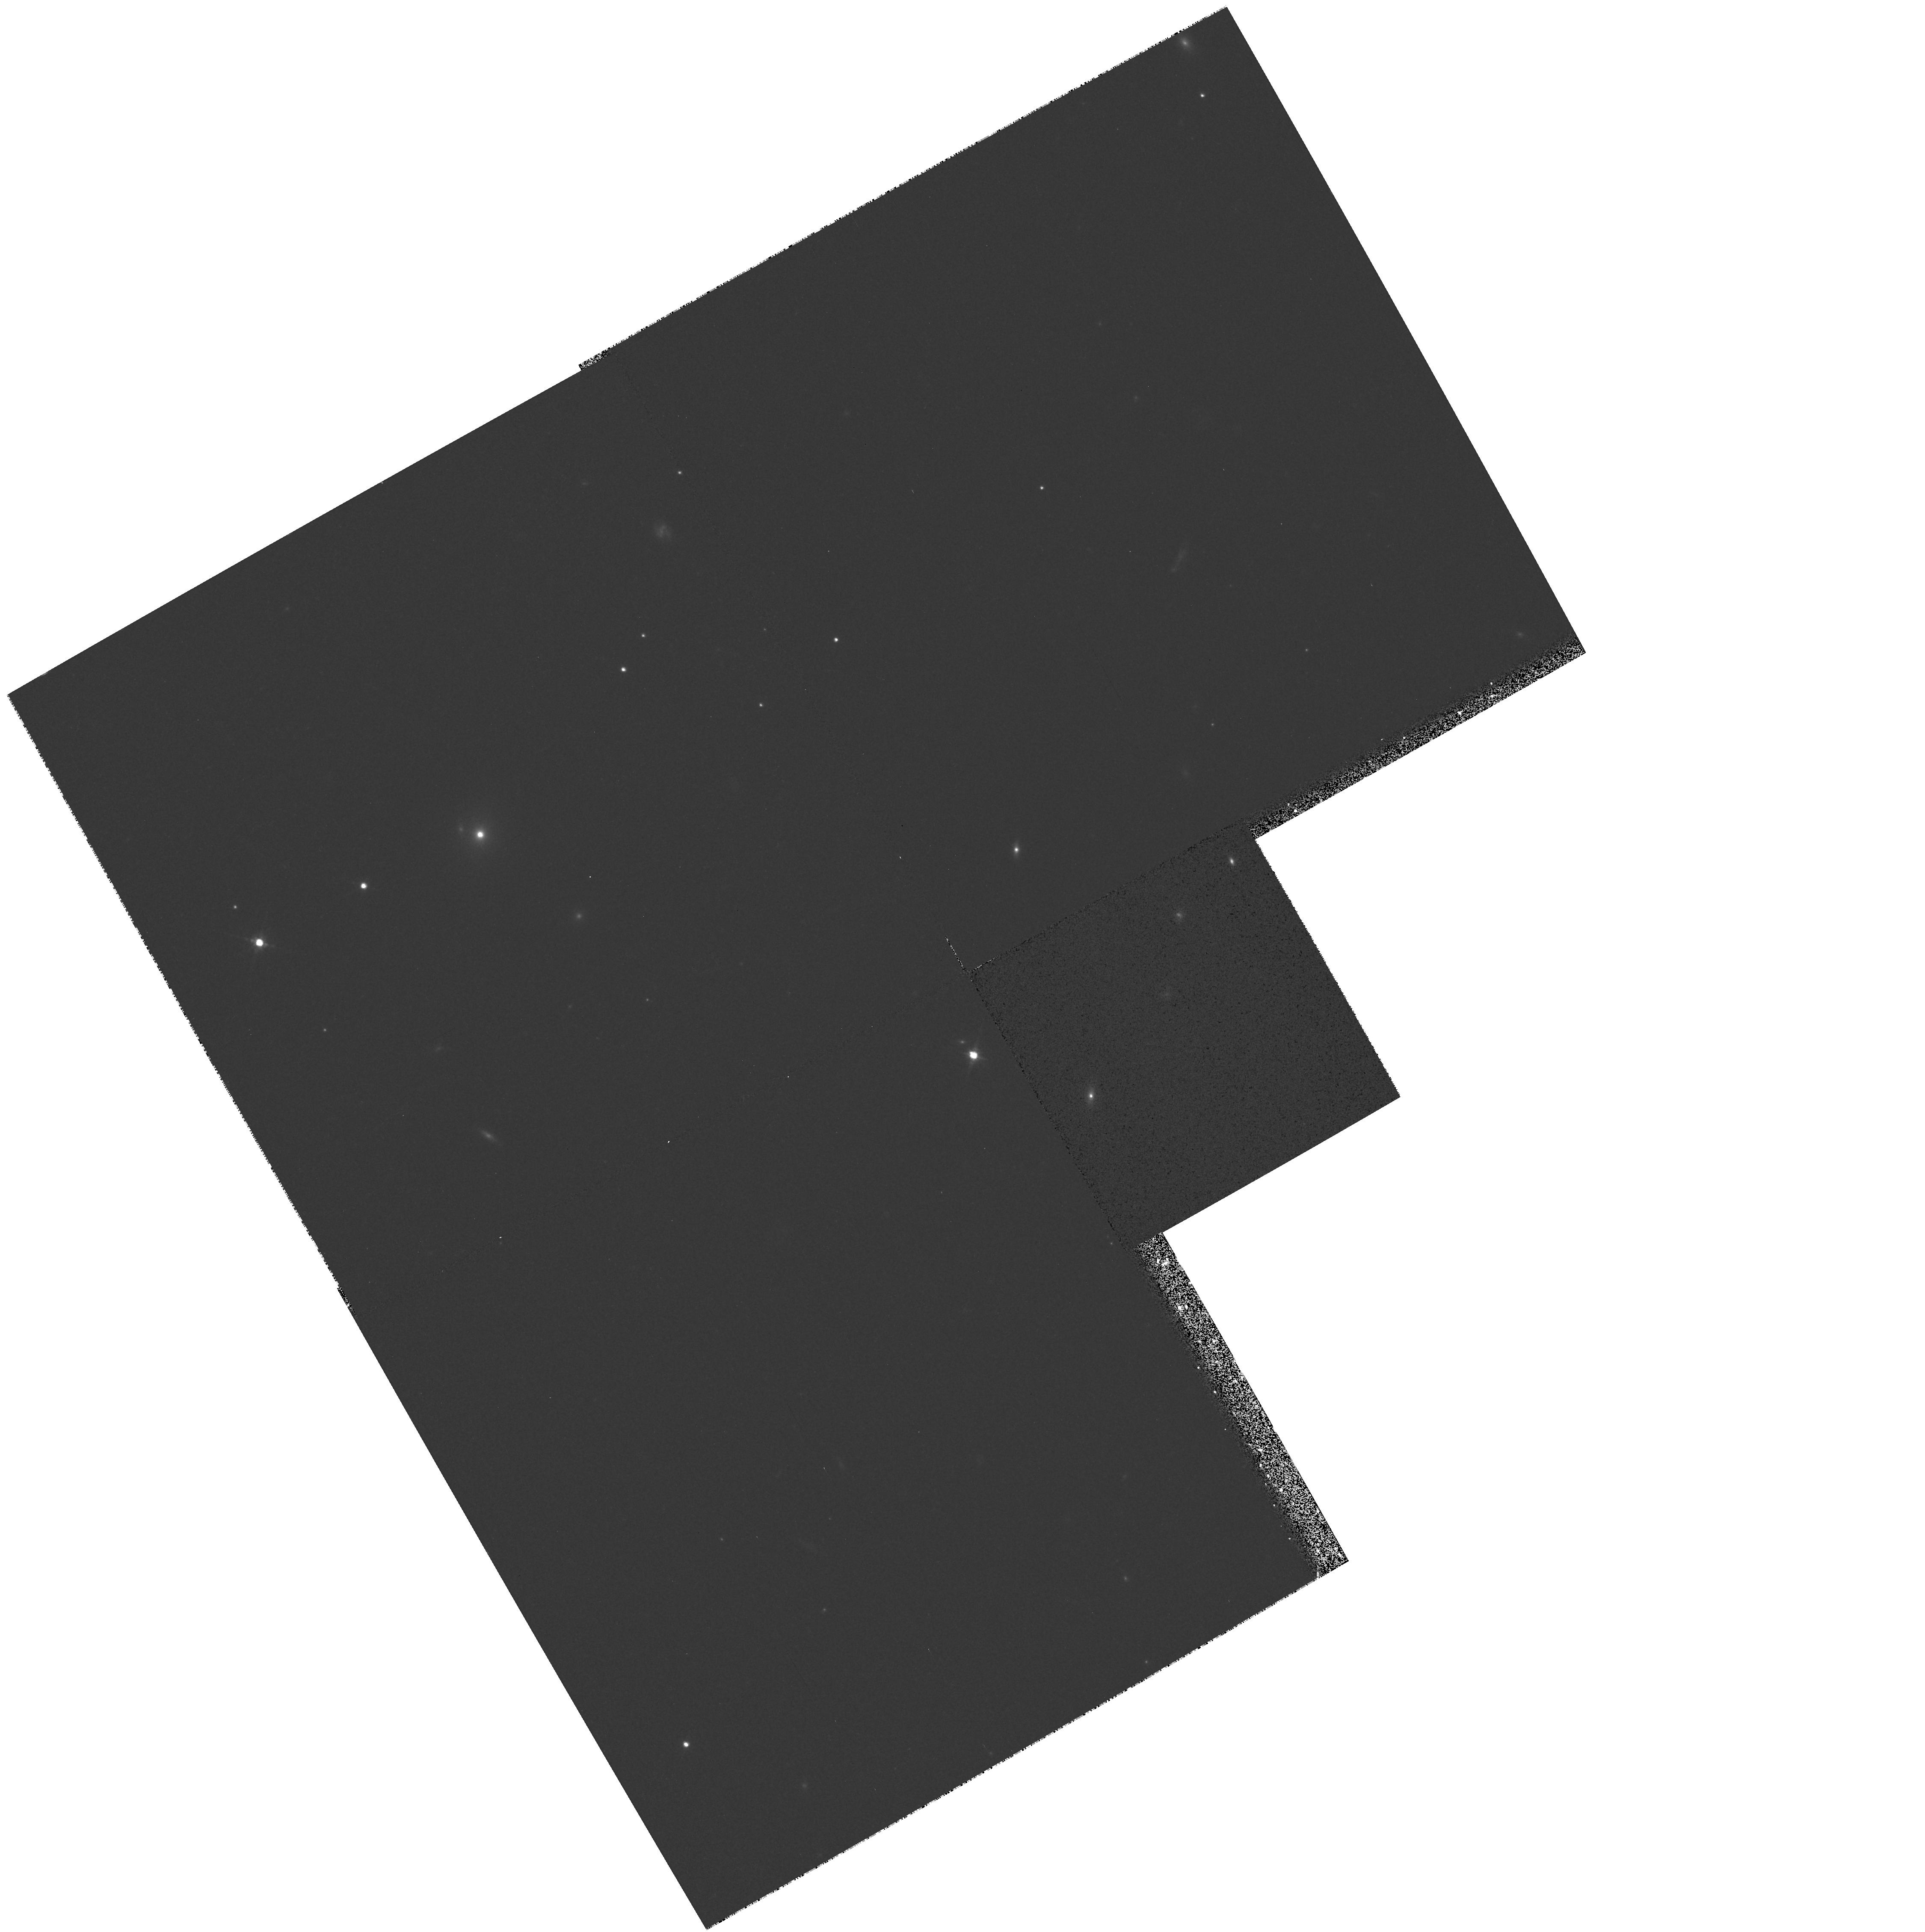
Target: MS0317.0+1834
Instrument: WFPC2/PC
Filter: F702W
Exposure: 8 min
Observation ID: hst_6363_13_wfpc2_pc_f702w_u33j13

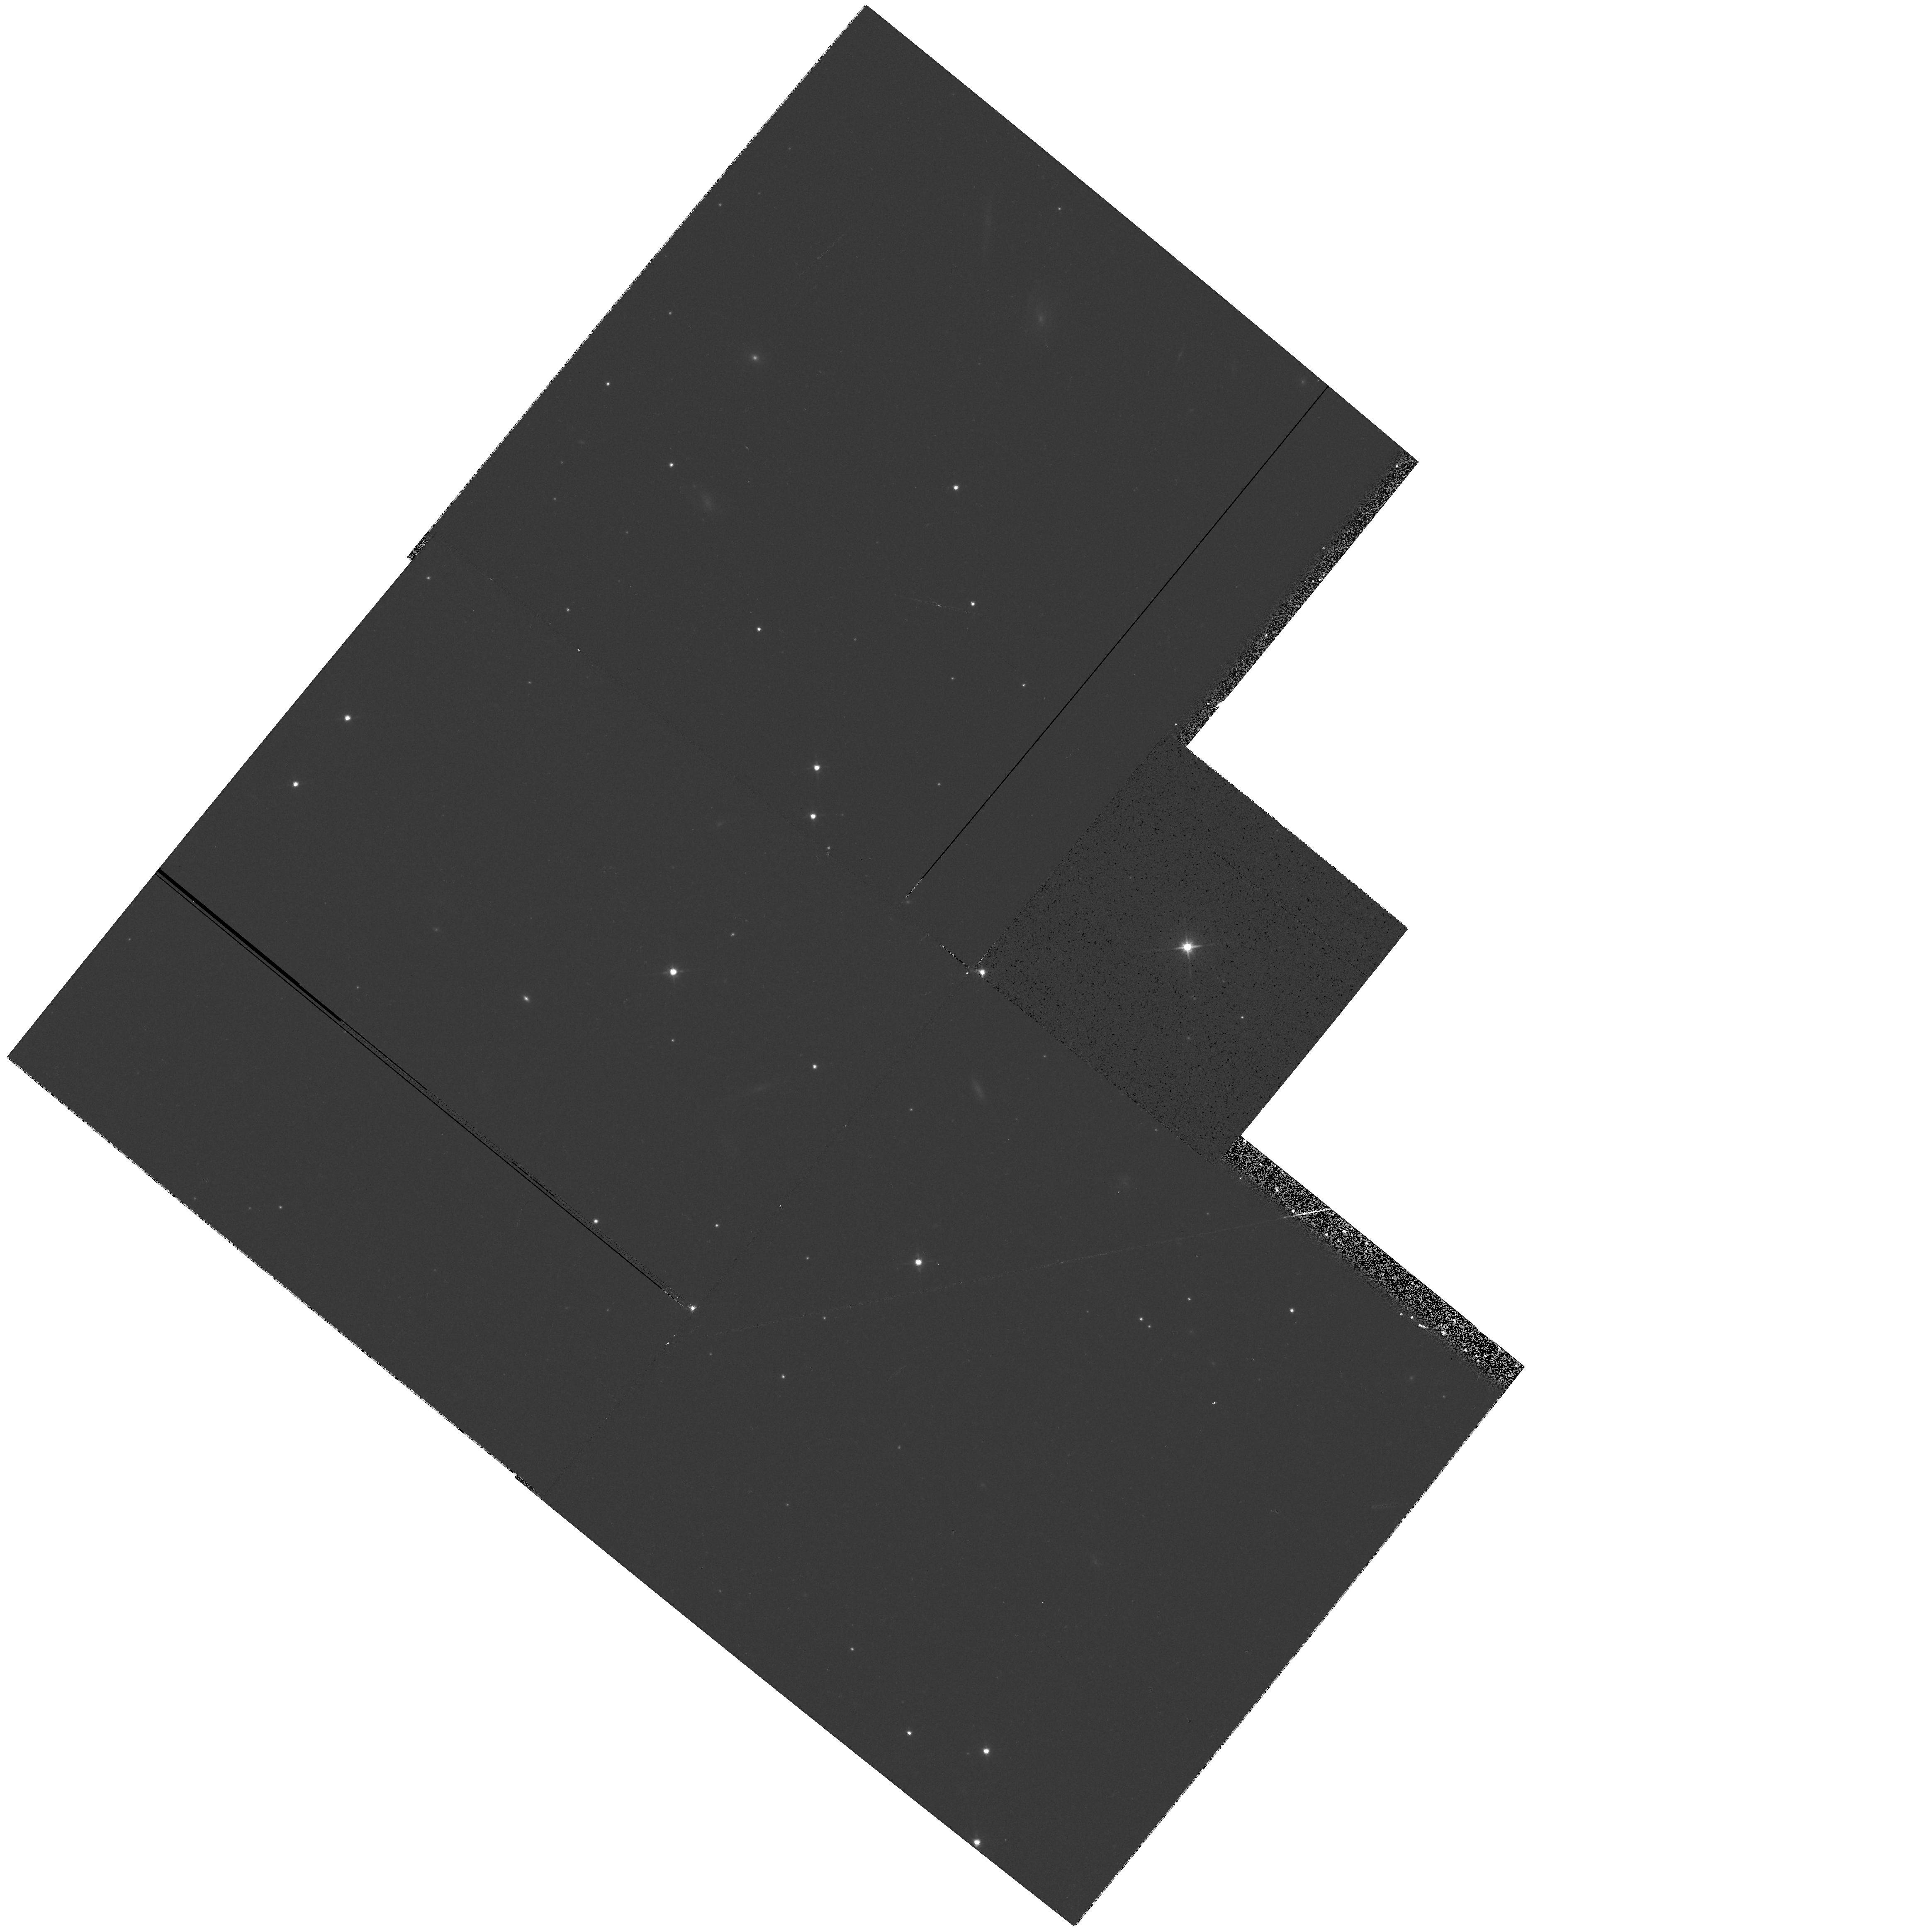
Target: 1ES0647+250
Instrument: WFPC2/PC
Filter: F702W
Exposure: 6 min
Observation ID: hst_6363_30_wfpc2_pc_f702w_u33j30

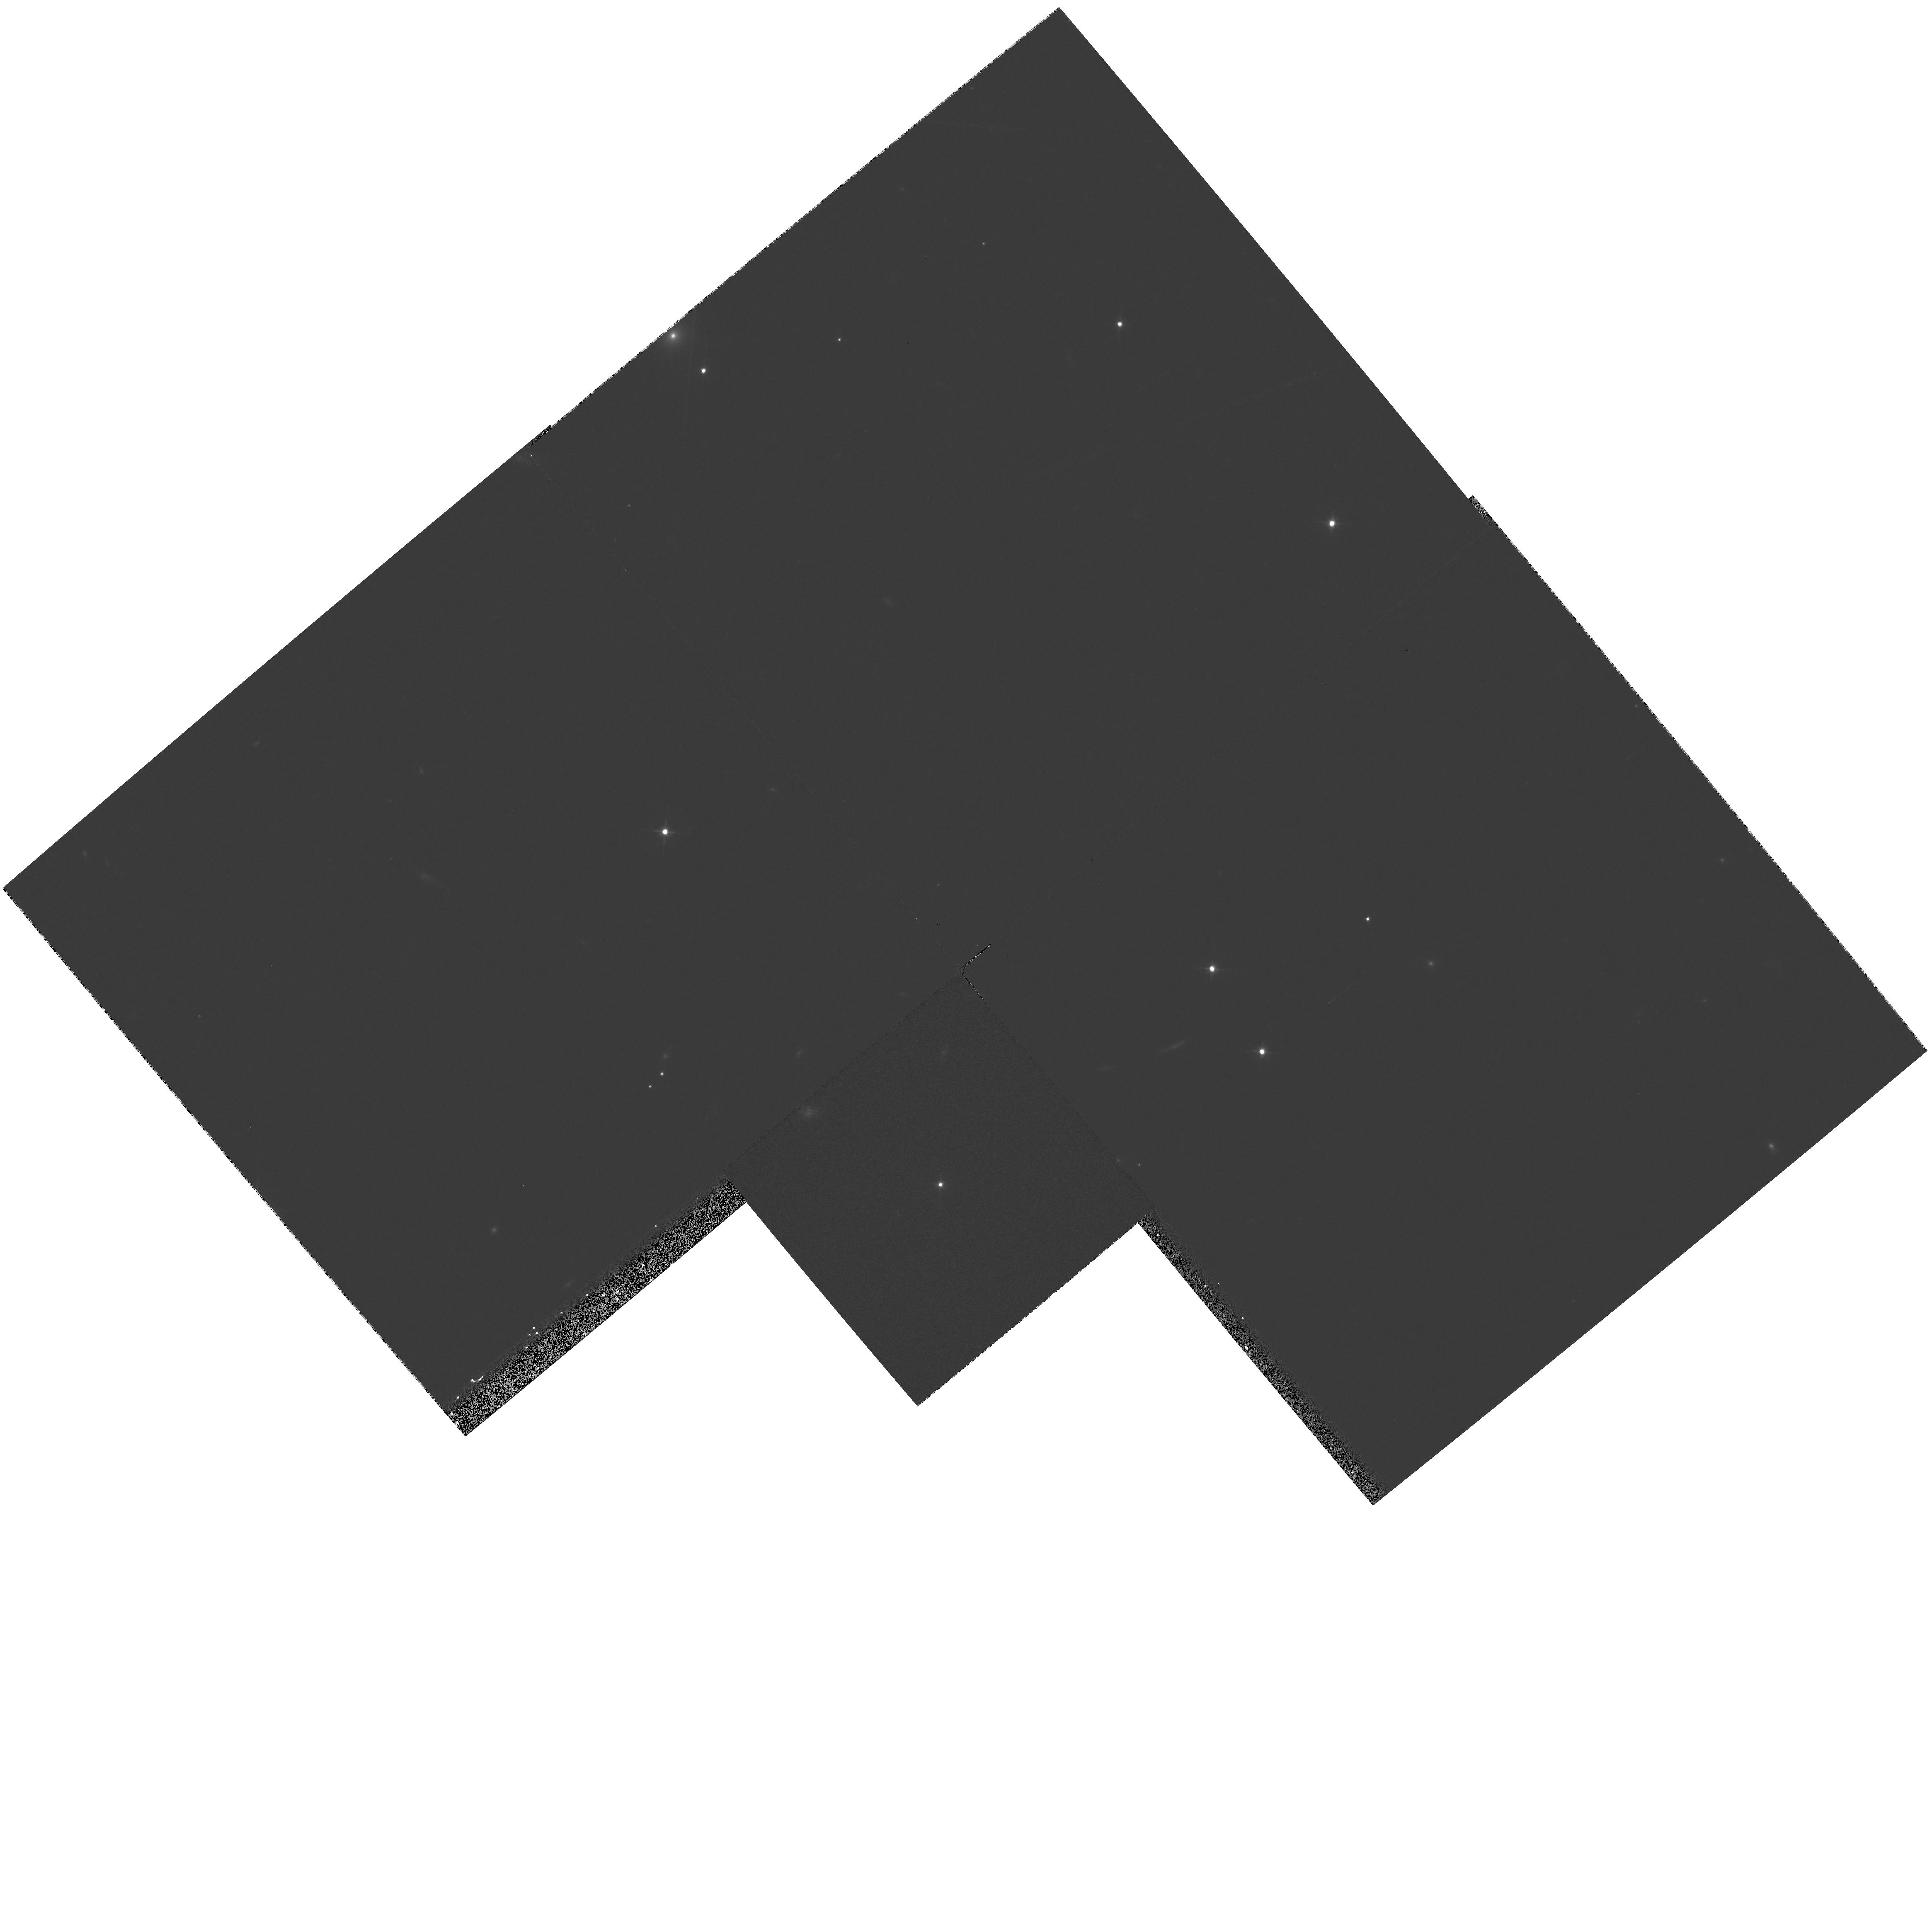
Target: PKS1538+149
Instrument: WFPC2/PC
Filter: F606W
Exposure: 7 min
Observation ID: hst_6363_1d_wfpc2_pc_f606w_u33j1d

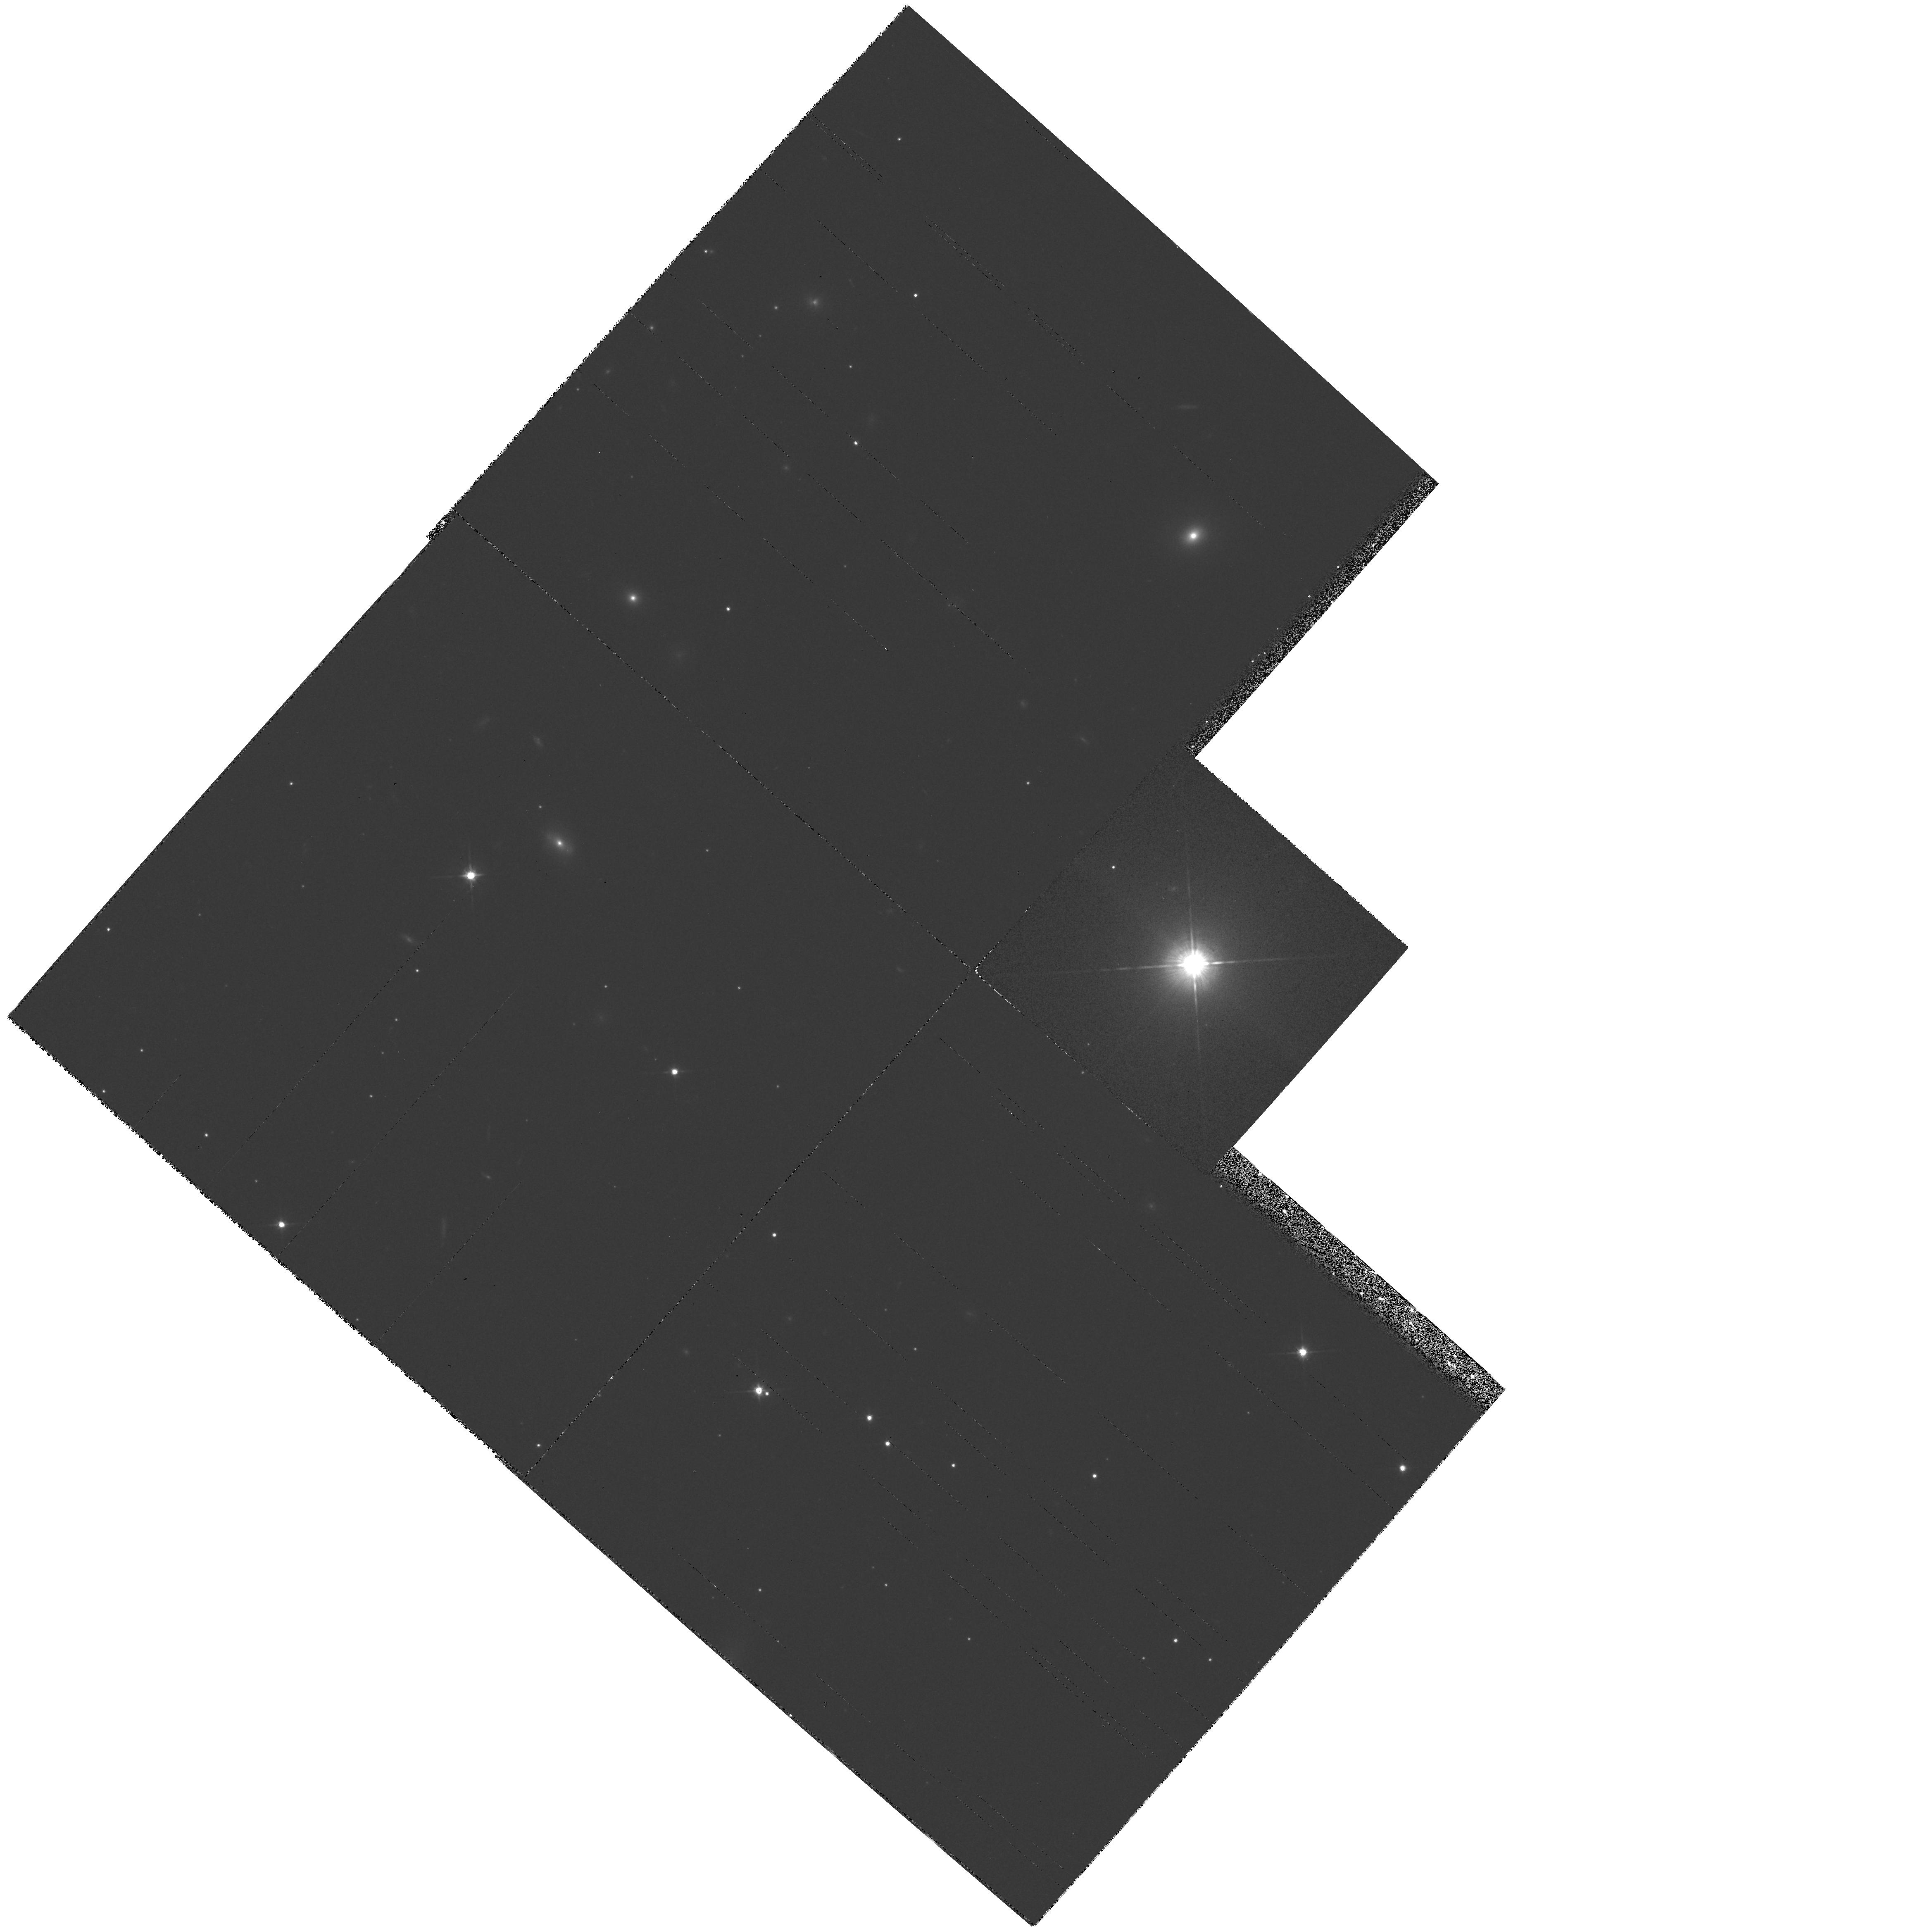
Target: PKS2005-489
Instrument: WFPC2/PC
Filter: F702W
Exposure: 10 min
Observation ID: hst_6363_99_wfpc2_pc_f702w_u33j99

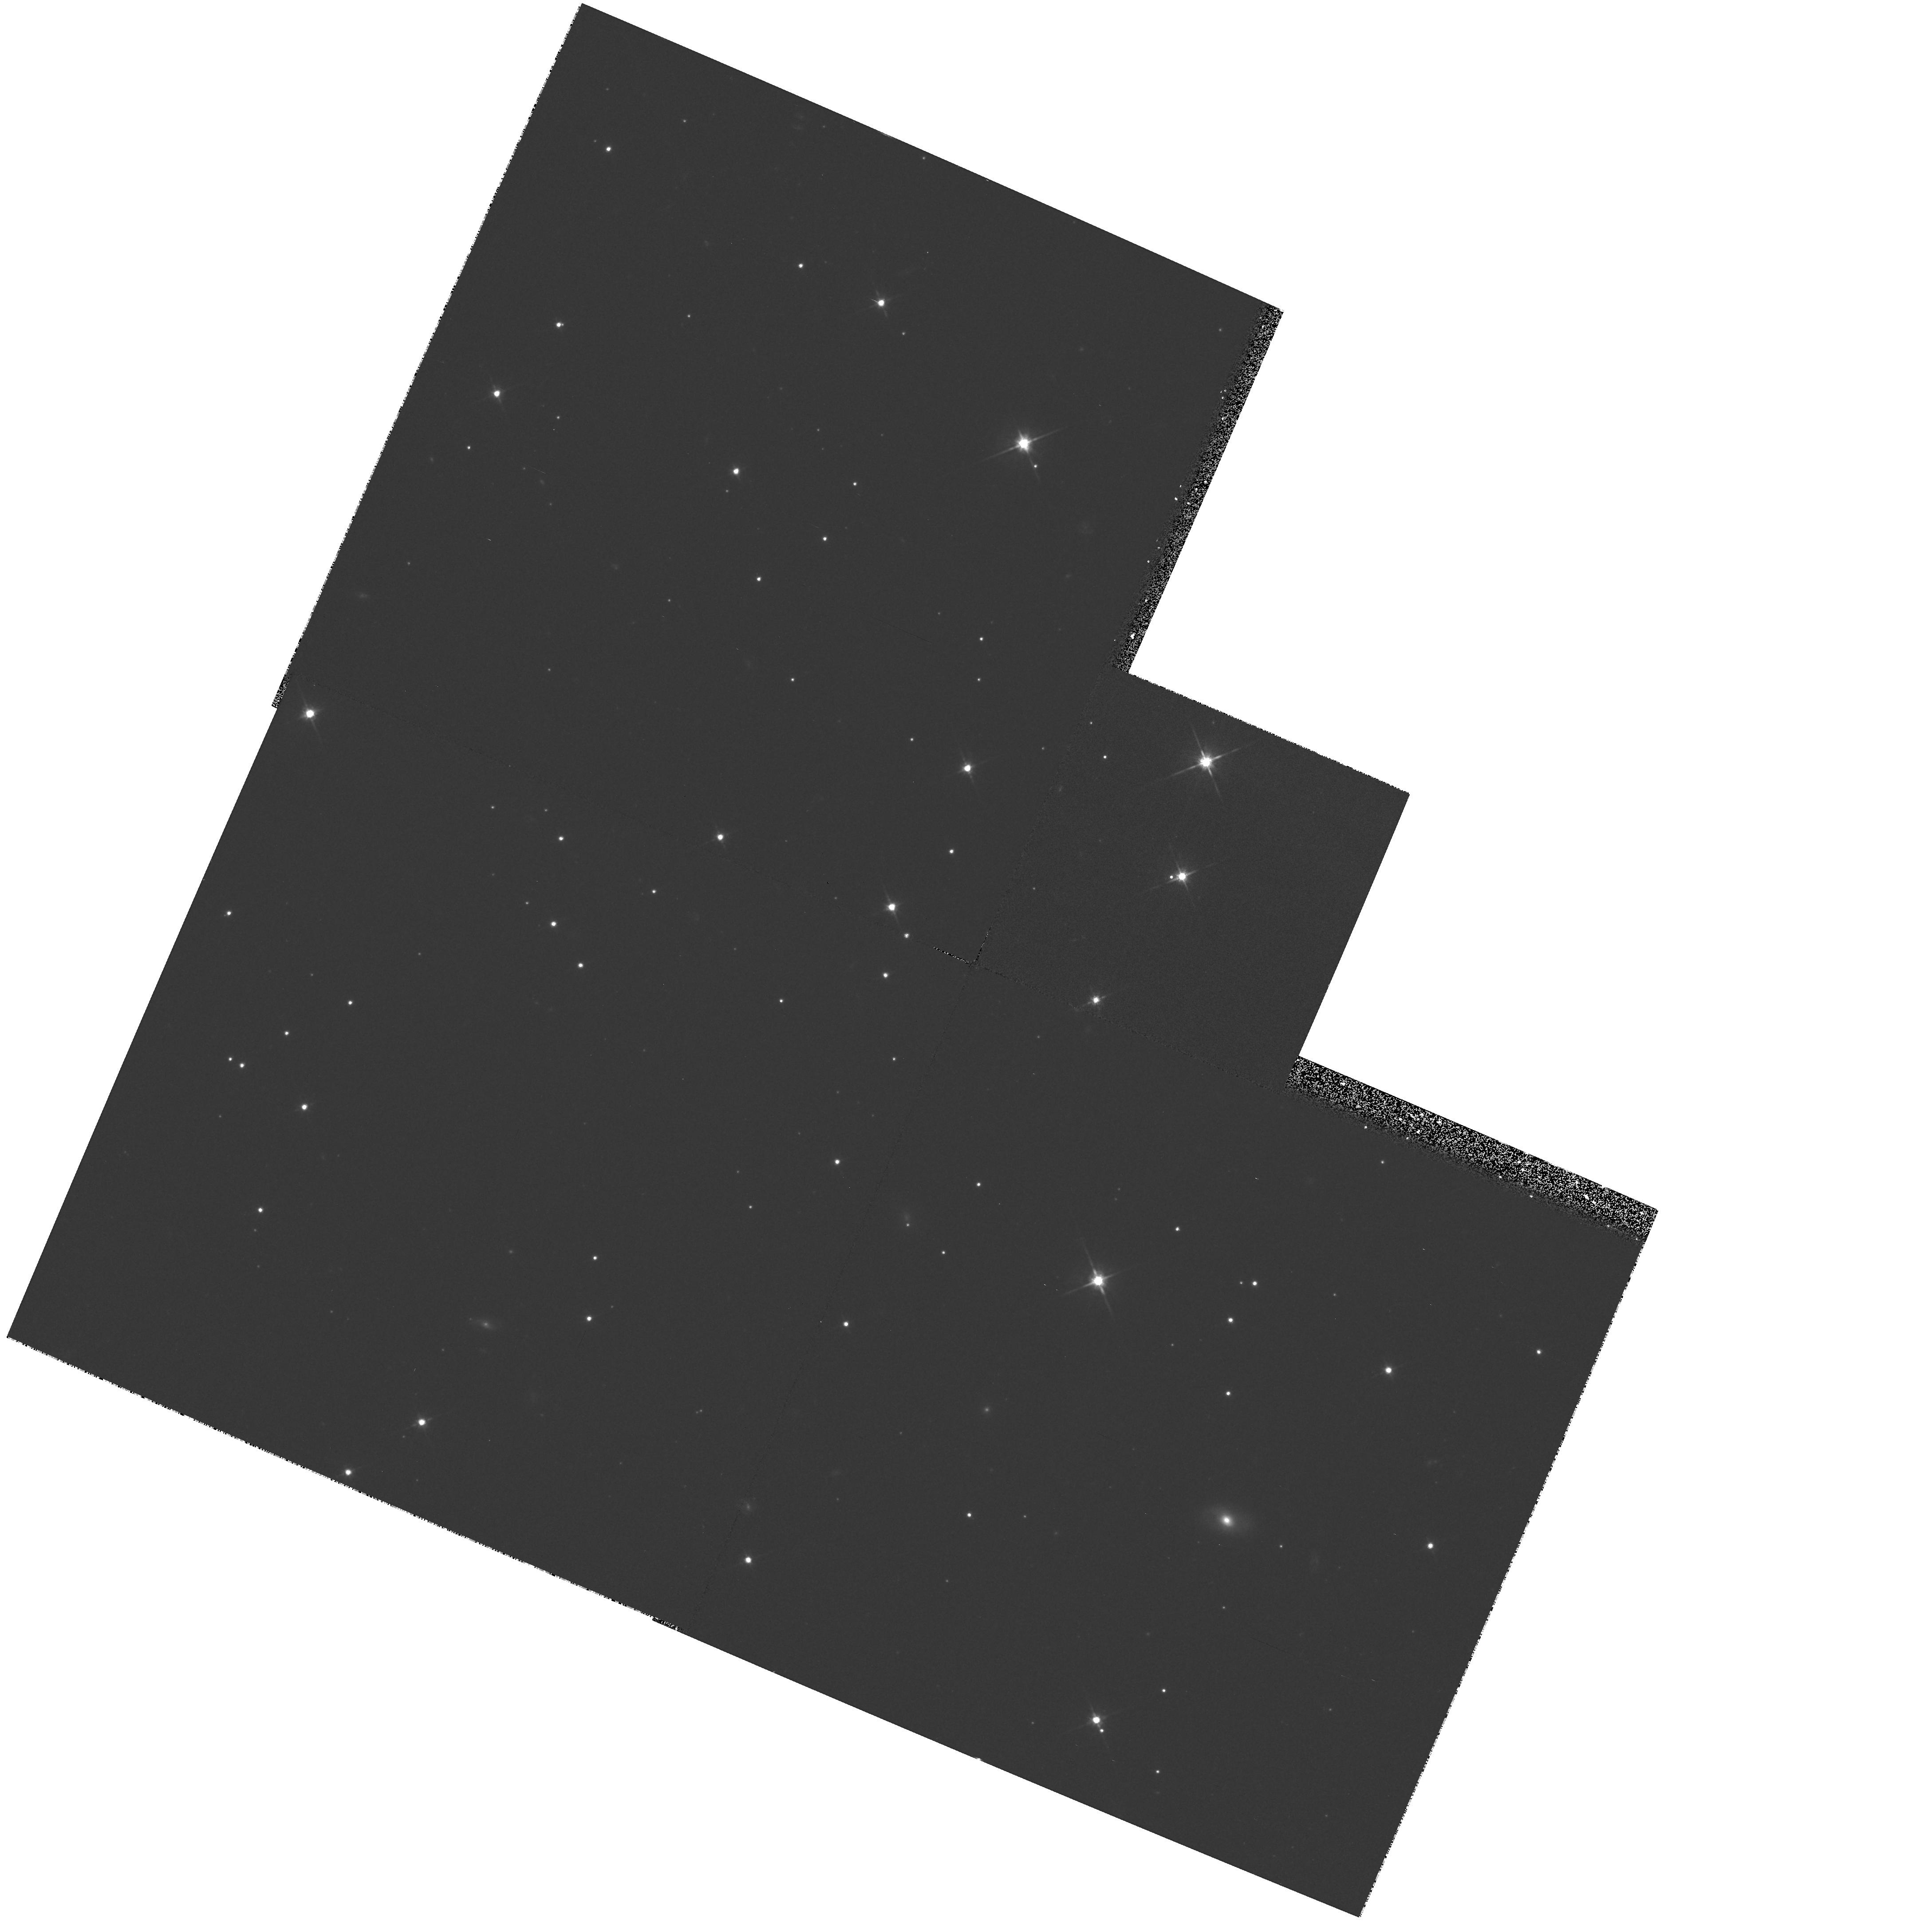
Target: PKS1519-273
Instrument: WFPC2/PC
Filter: F702W
Exposure: 21 min
Observation ID: hst_6363_80_wfpc2_pc_f702w_u33j80

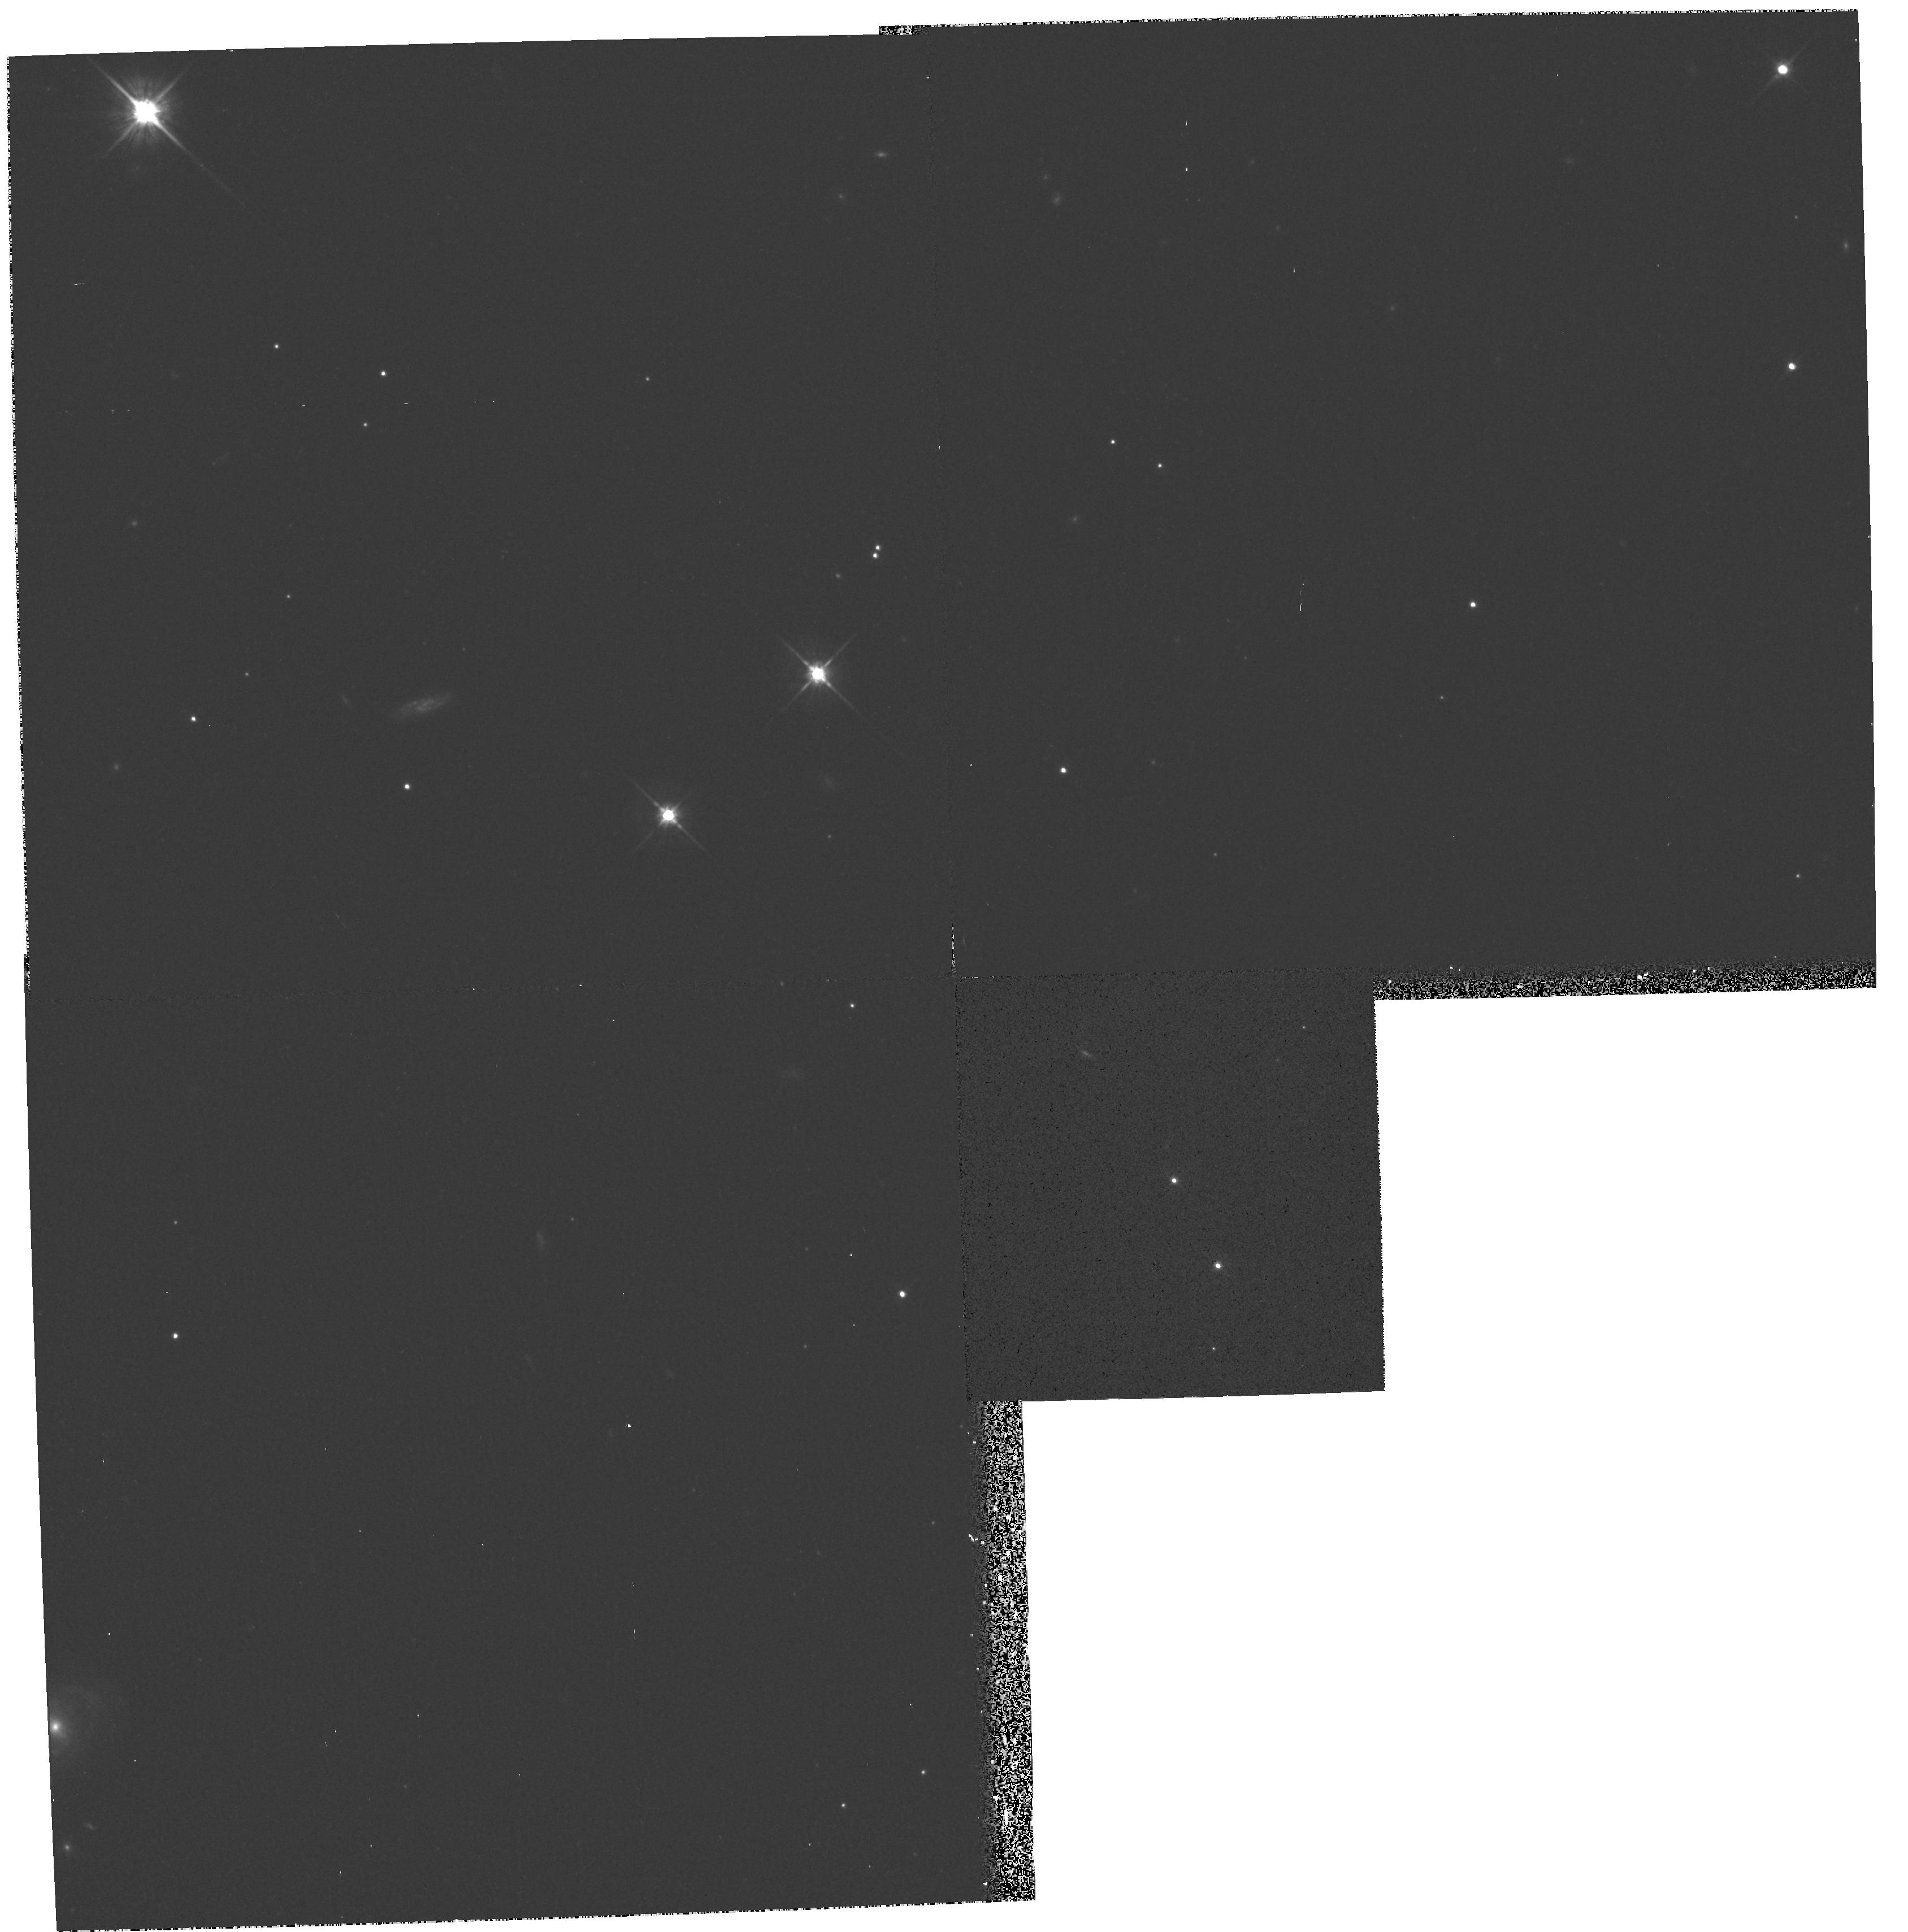
Target: S4-1738+476
Instrument: WFPC2/PC
Filter: F702W
Exposure: 8 min
Observation ID: hst_6363_2b_wfpc2_pc_f702w_u33j2b

The Environments and Host Galaxies of BL Lac Objects (PI: Urry, Claudia Megan)

BL Lac objects are an unusual and important class of extragalactic objects, being the clearest astrophysical manifestation of relativistic beaming and the impetus for the statistical unification of radio-loud active galaxies. HST is ideally suited to studying the isotropic properties of BL Lacs, including their host galaxy morphologies, the frequency of close companion galaxies, and the richness of the surrounding environment. These properties are critical to evaluating the unification of BL Lac objects with low luminosity (FRI) radio galaxies, as well as useful for understanding the origin of the nuclear BL Lac emission and for testing the gravitational microlensing hypothesis. We propose a broad-band snapshot survey of the 6 best BL Lac samples (the brightest radio sample, the four brightest X-ray samples, and the only optical sample) in order to investigate systematic trends in host galaxy type, unusual morphological features, nearby companion galaxies, etc. All of these objects have already been studied at radio and X-ray wavelengths, so considerable data exist for understanding the global energy source.